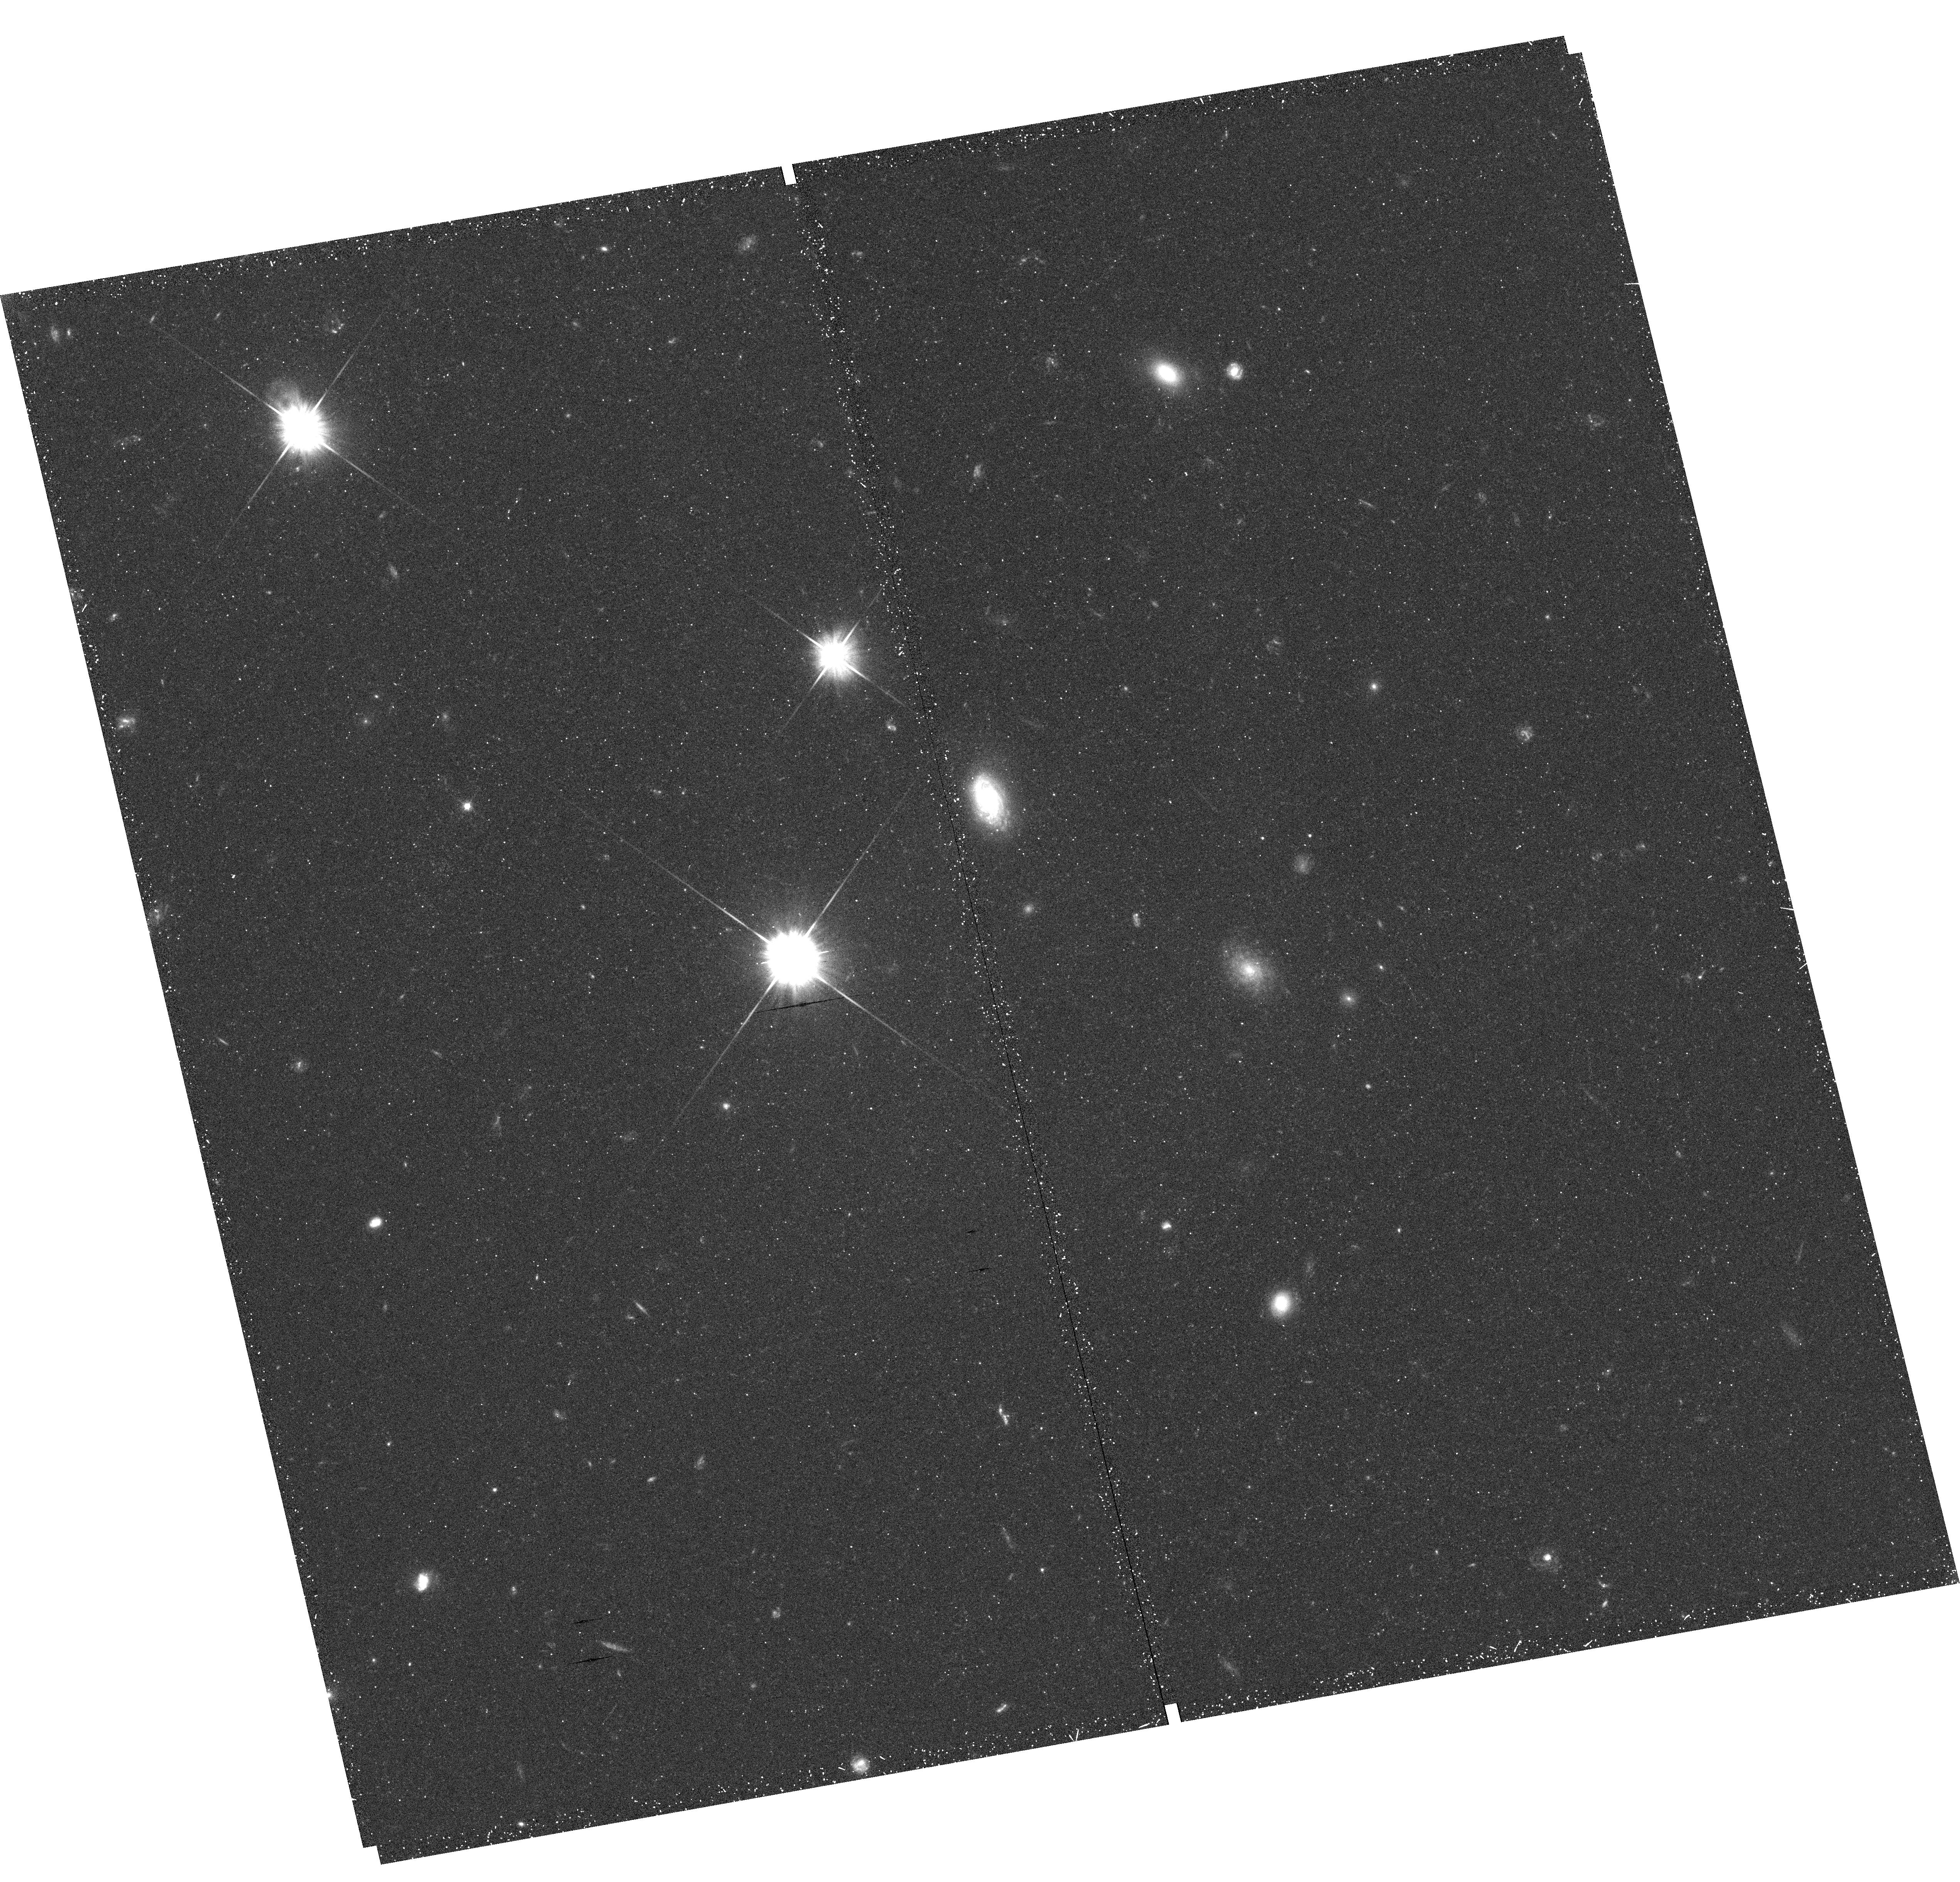
Target: NGC0253-HALOE4
Instrument: WFC3/UVIS
Filter: F606W
Exposure: 18 min
Observation ID: hst_12213_04_wfc3_uvis_f606w_ibit04

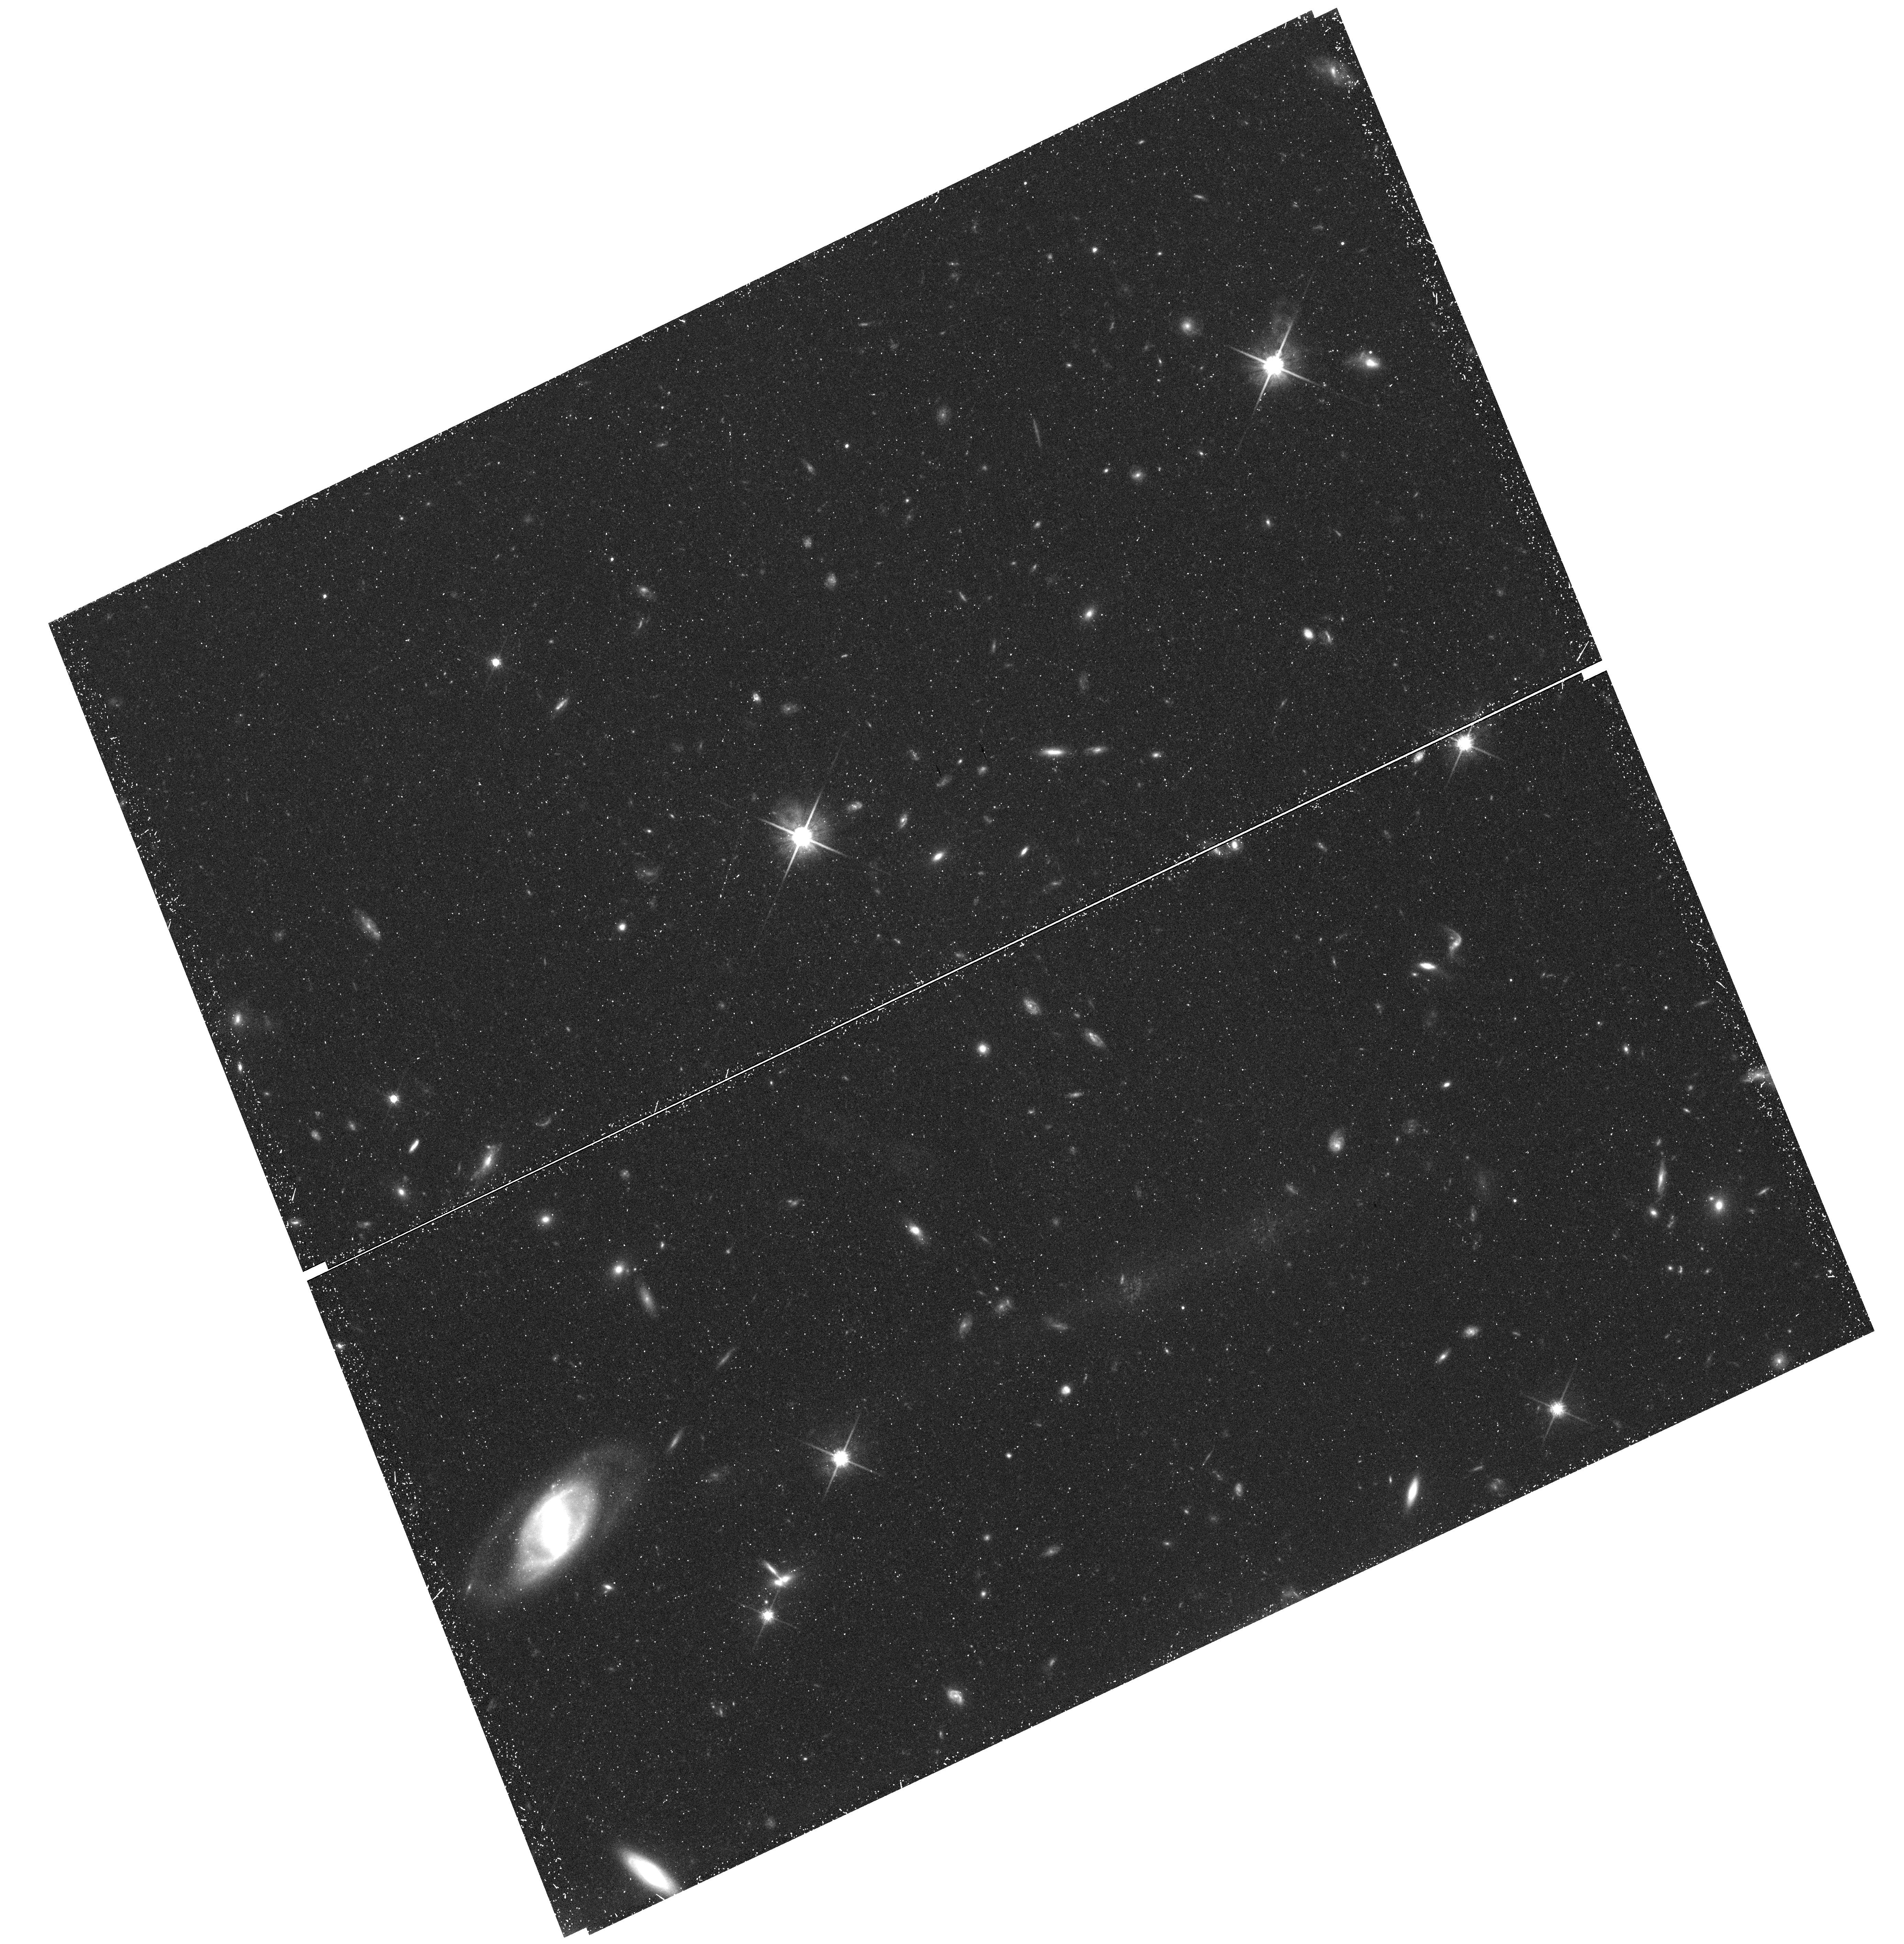
Target: field at RA 189.254°, Dec 26.111°
Instrument: WFC3/UVIS
Filter: F814W
Exposure: 50 min
Observation ID: hst_12213_21_wfc3_uvis_f814w_ibit21

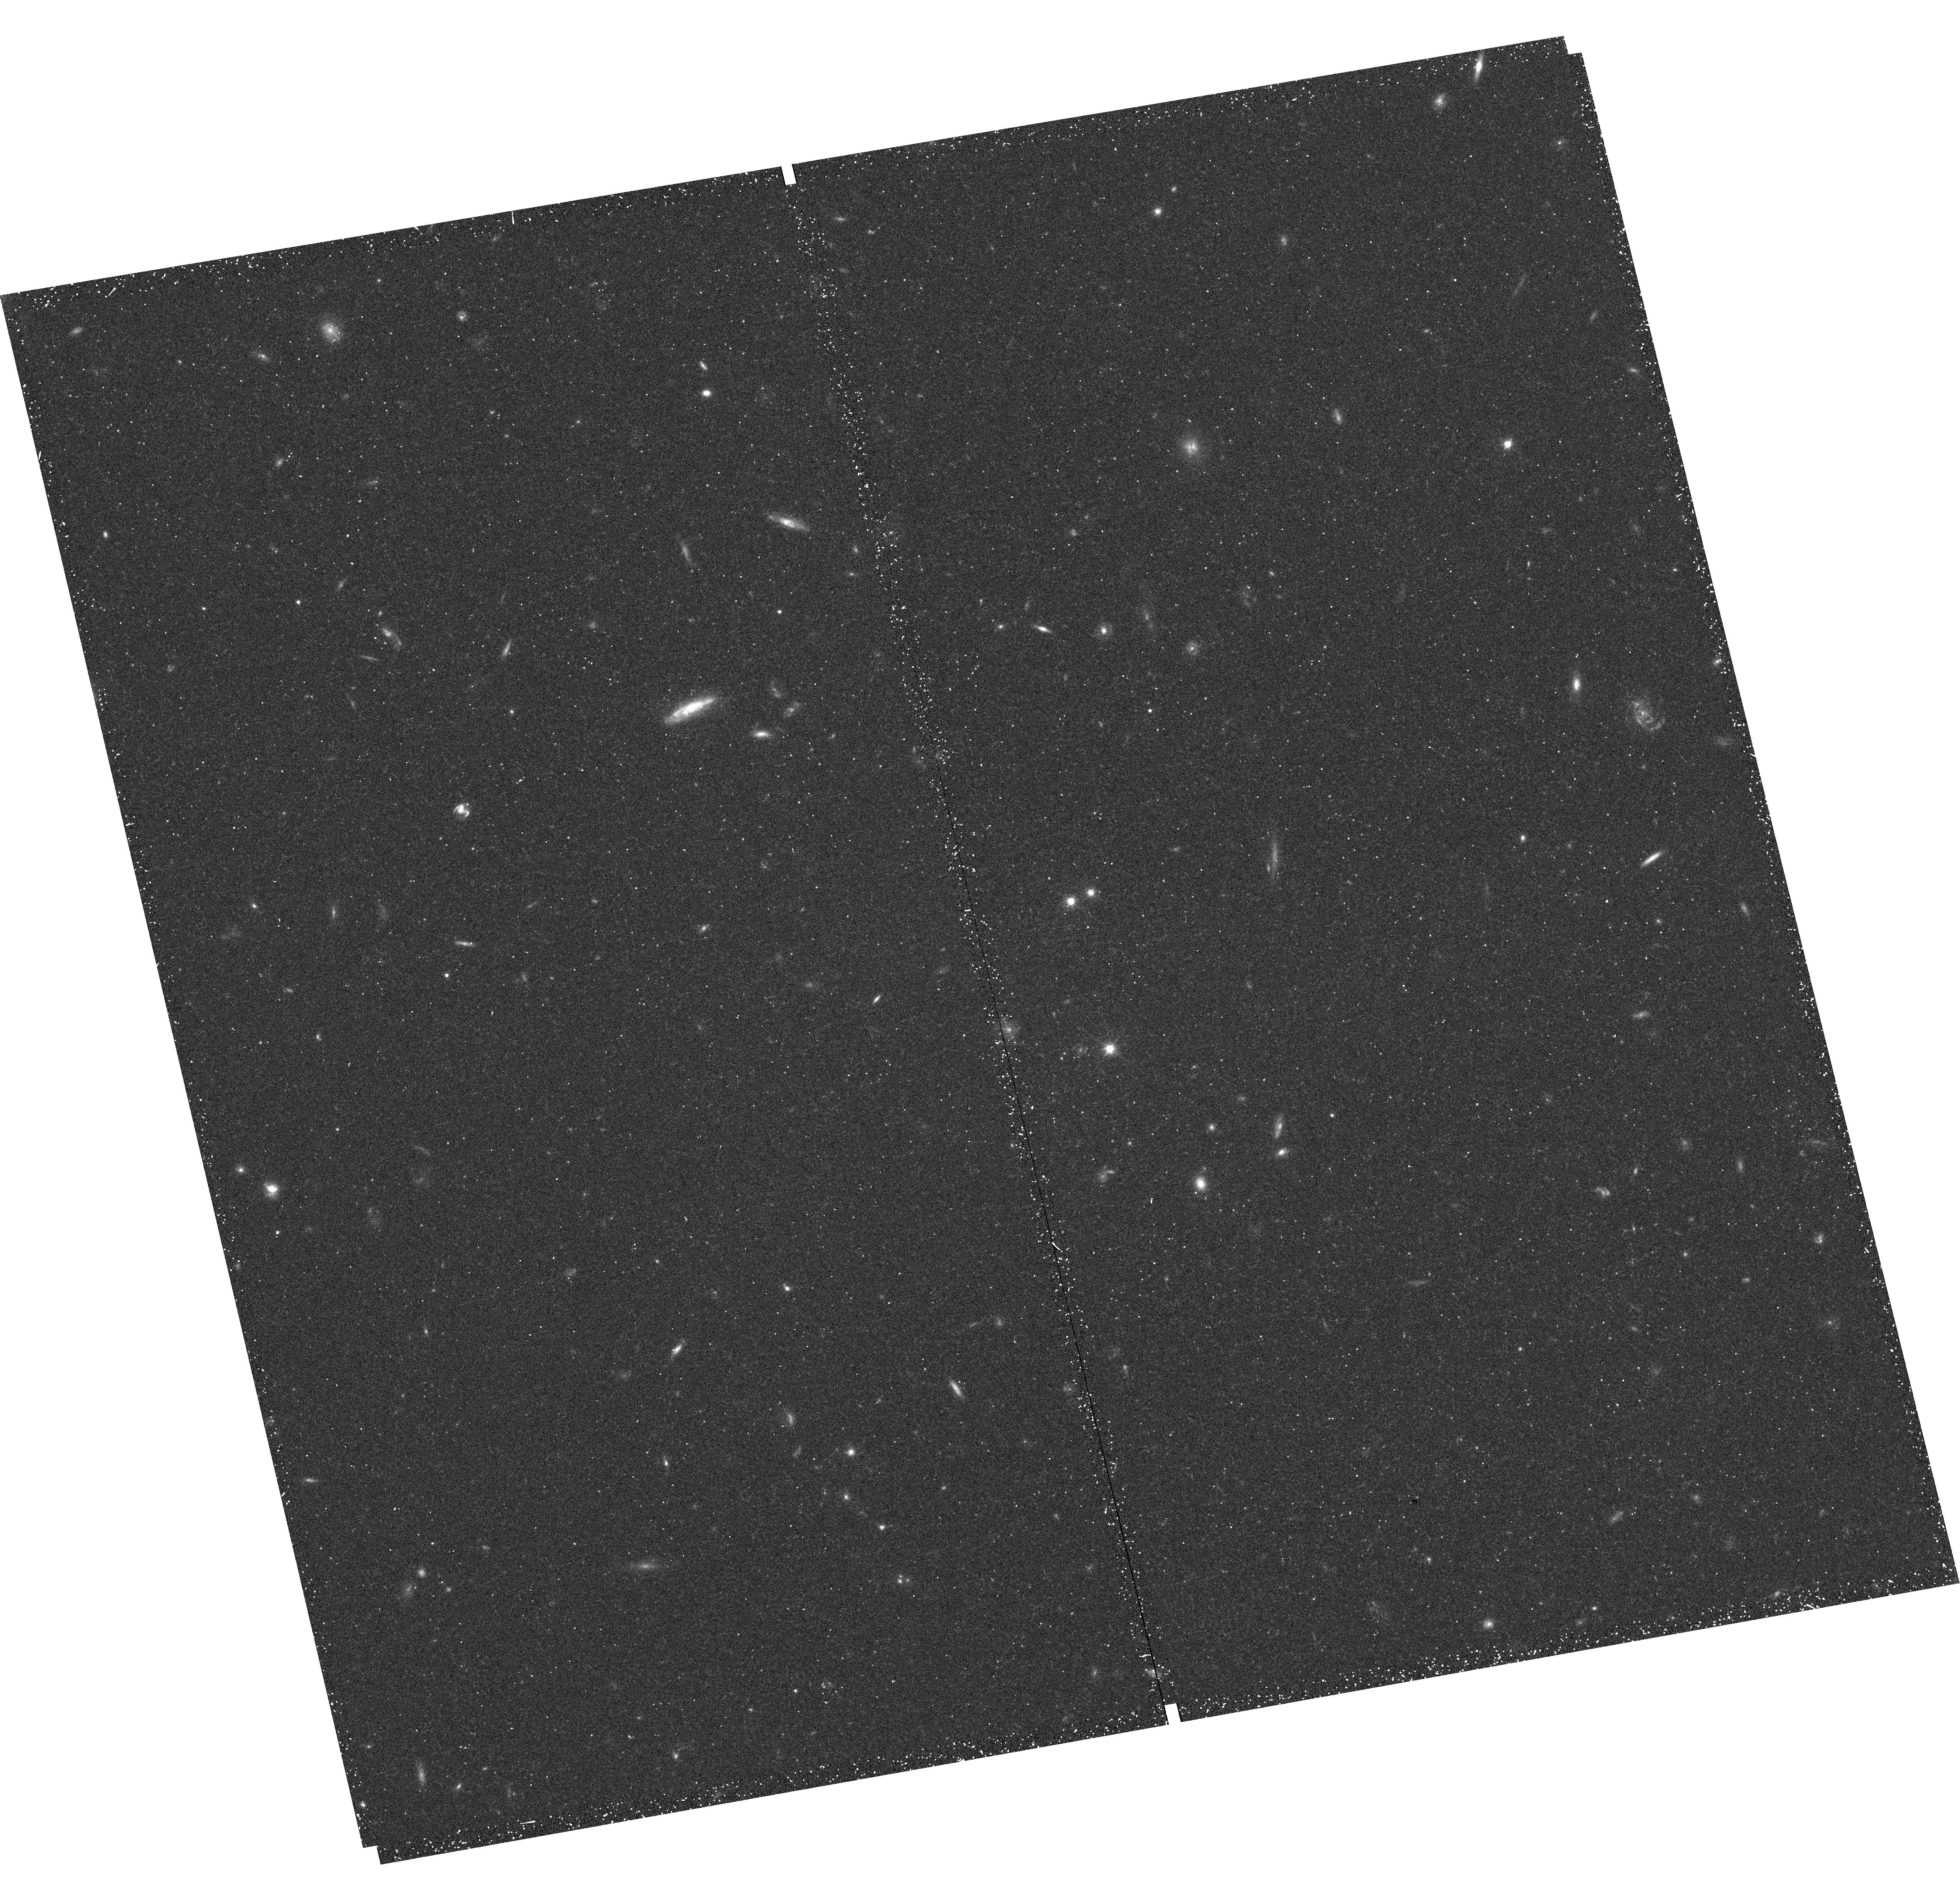
Target: NGC0253-HALOE2
Instrument: WFC3/UVIS
Filter: F814W
Exposure: 20 min
Observation ID: hst_12213_02_wfc3_uvis_f814w_ibit02

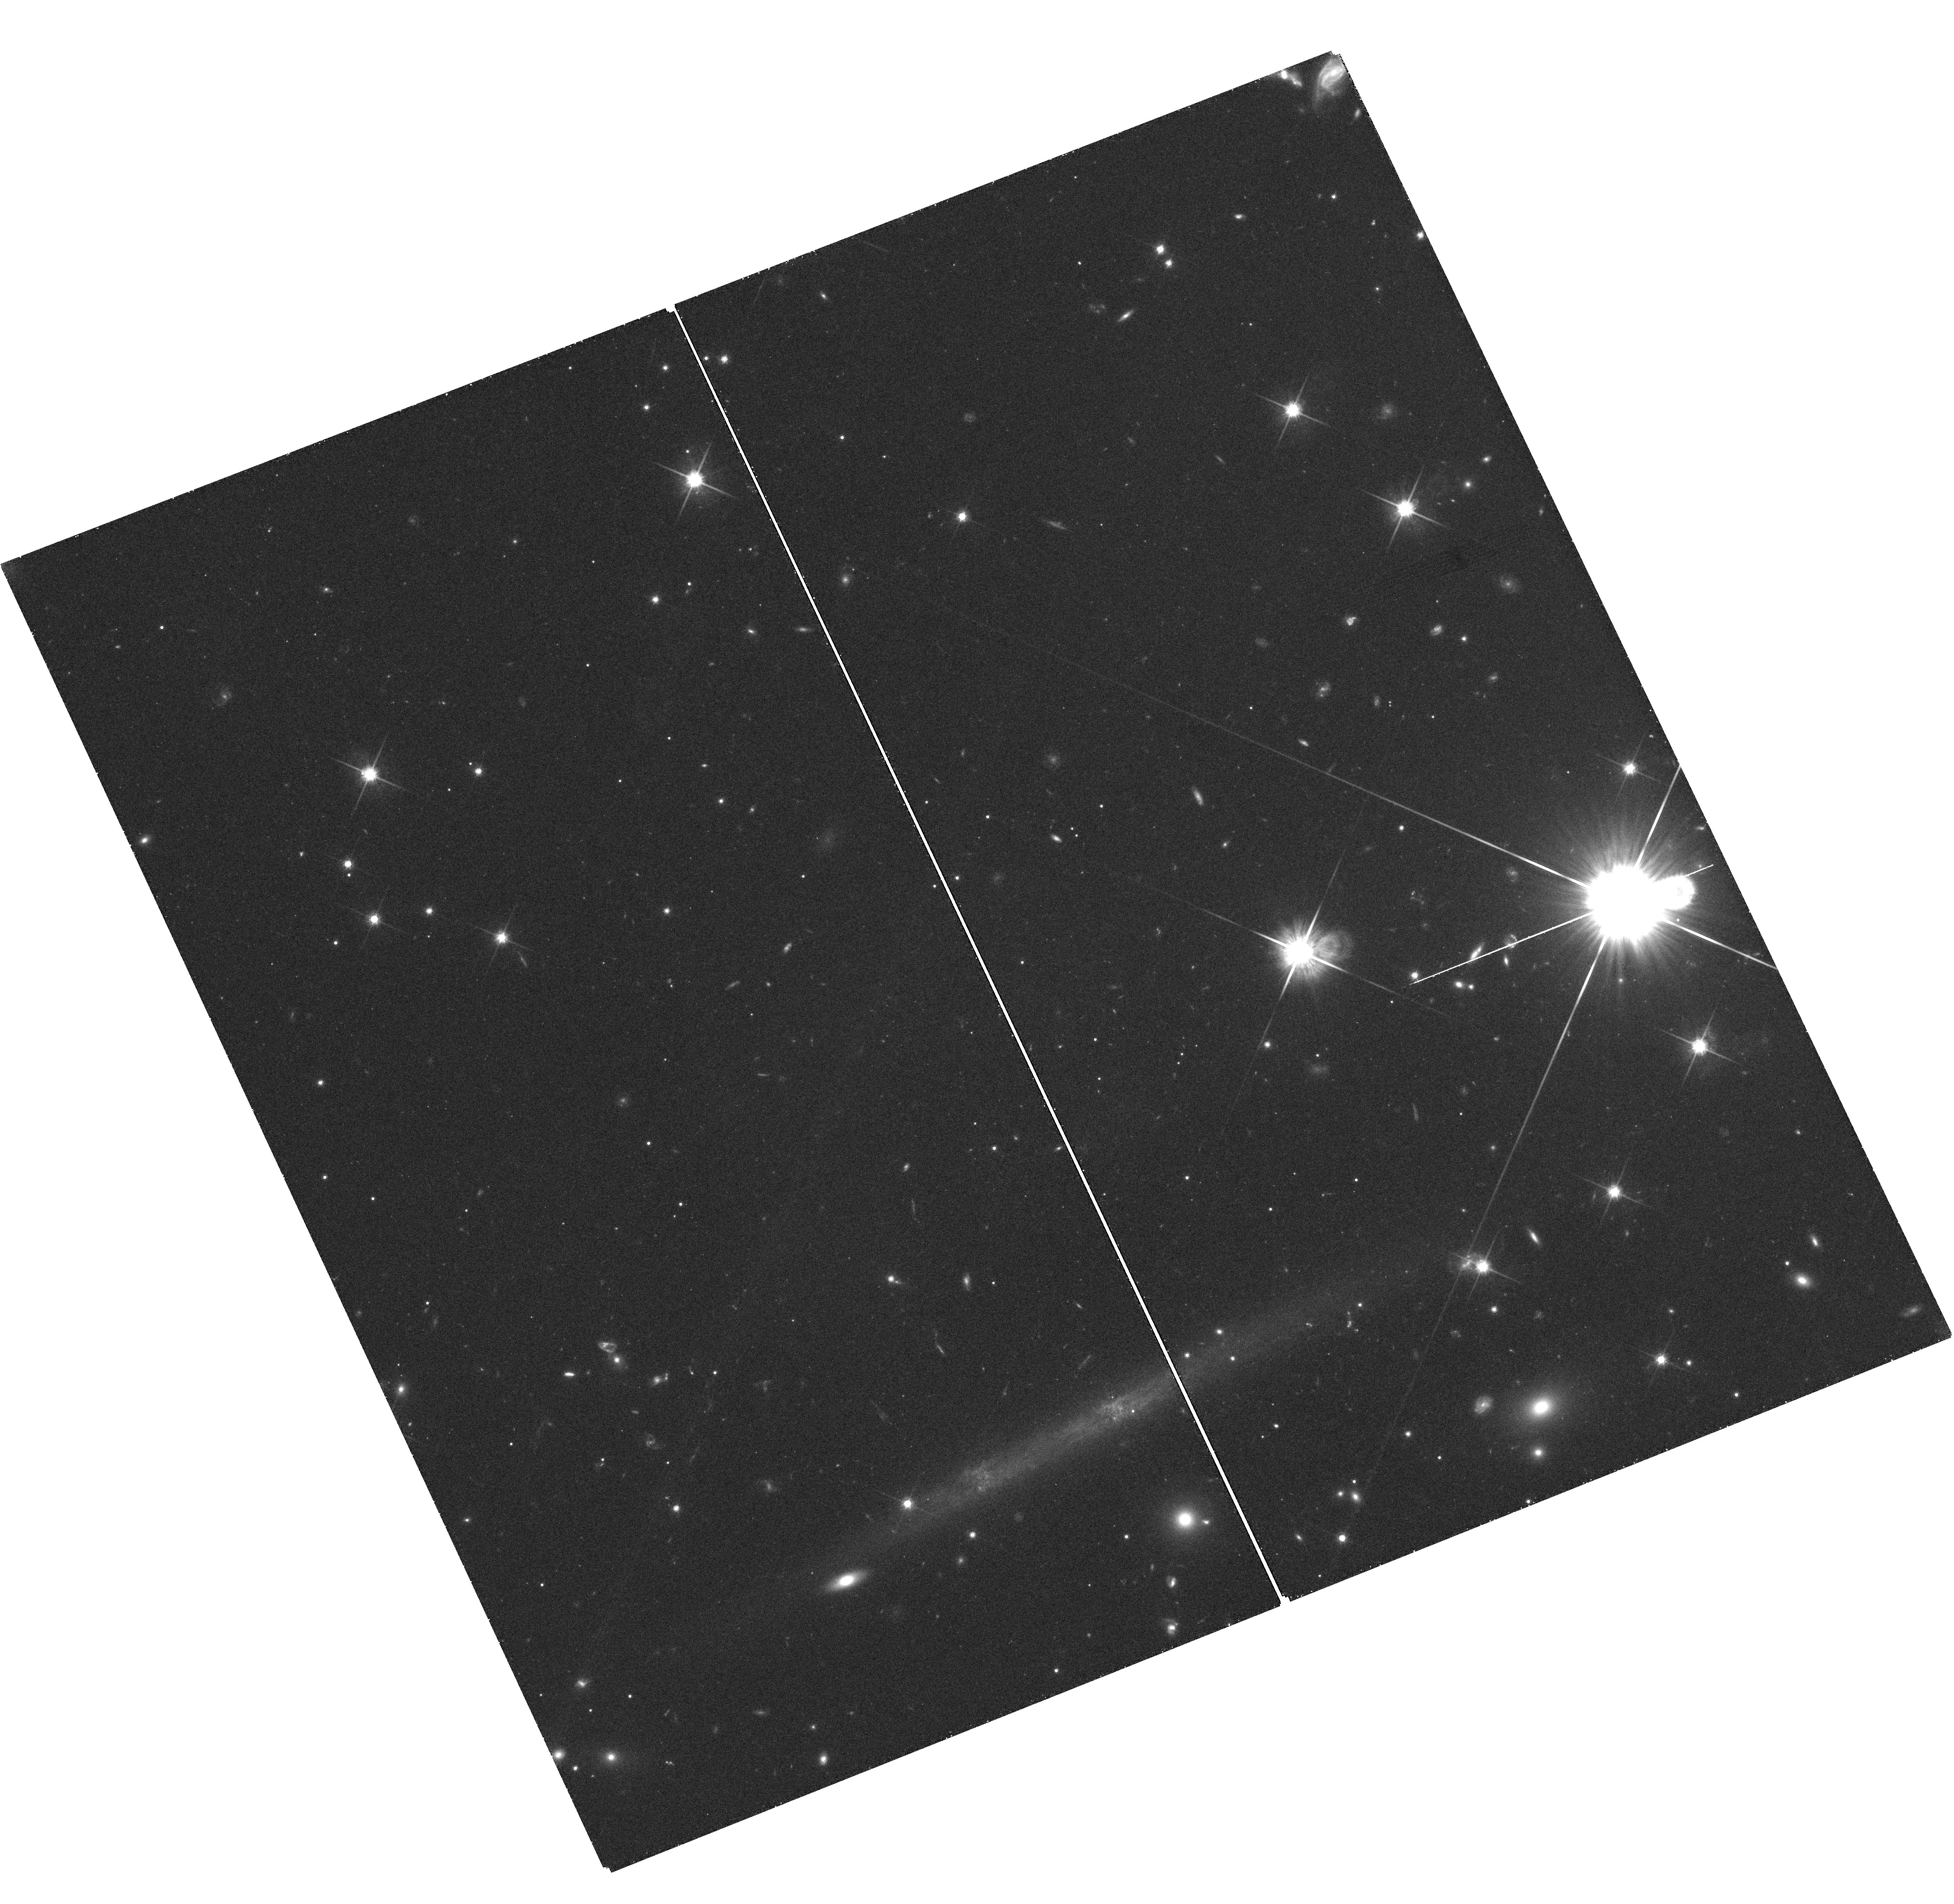
Target: NGC0891-HALOE1
Instrument: WFC3/UVIS
Filter: F814W
Exposure: 1.1 h
Observation ID: hst_12213_11_wfc3_uvis_f814w_ibit11

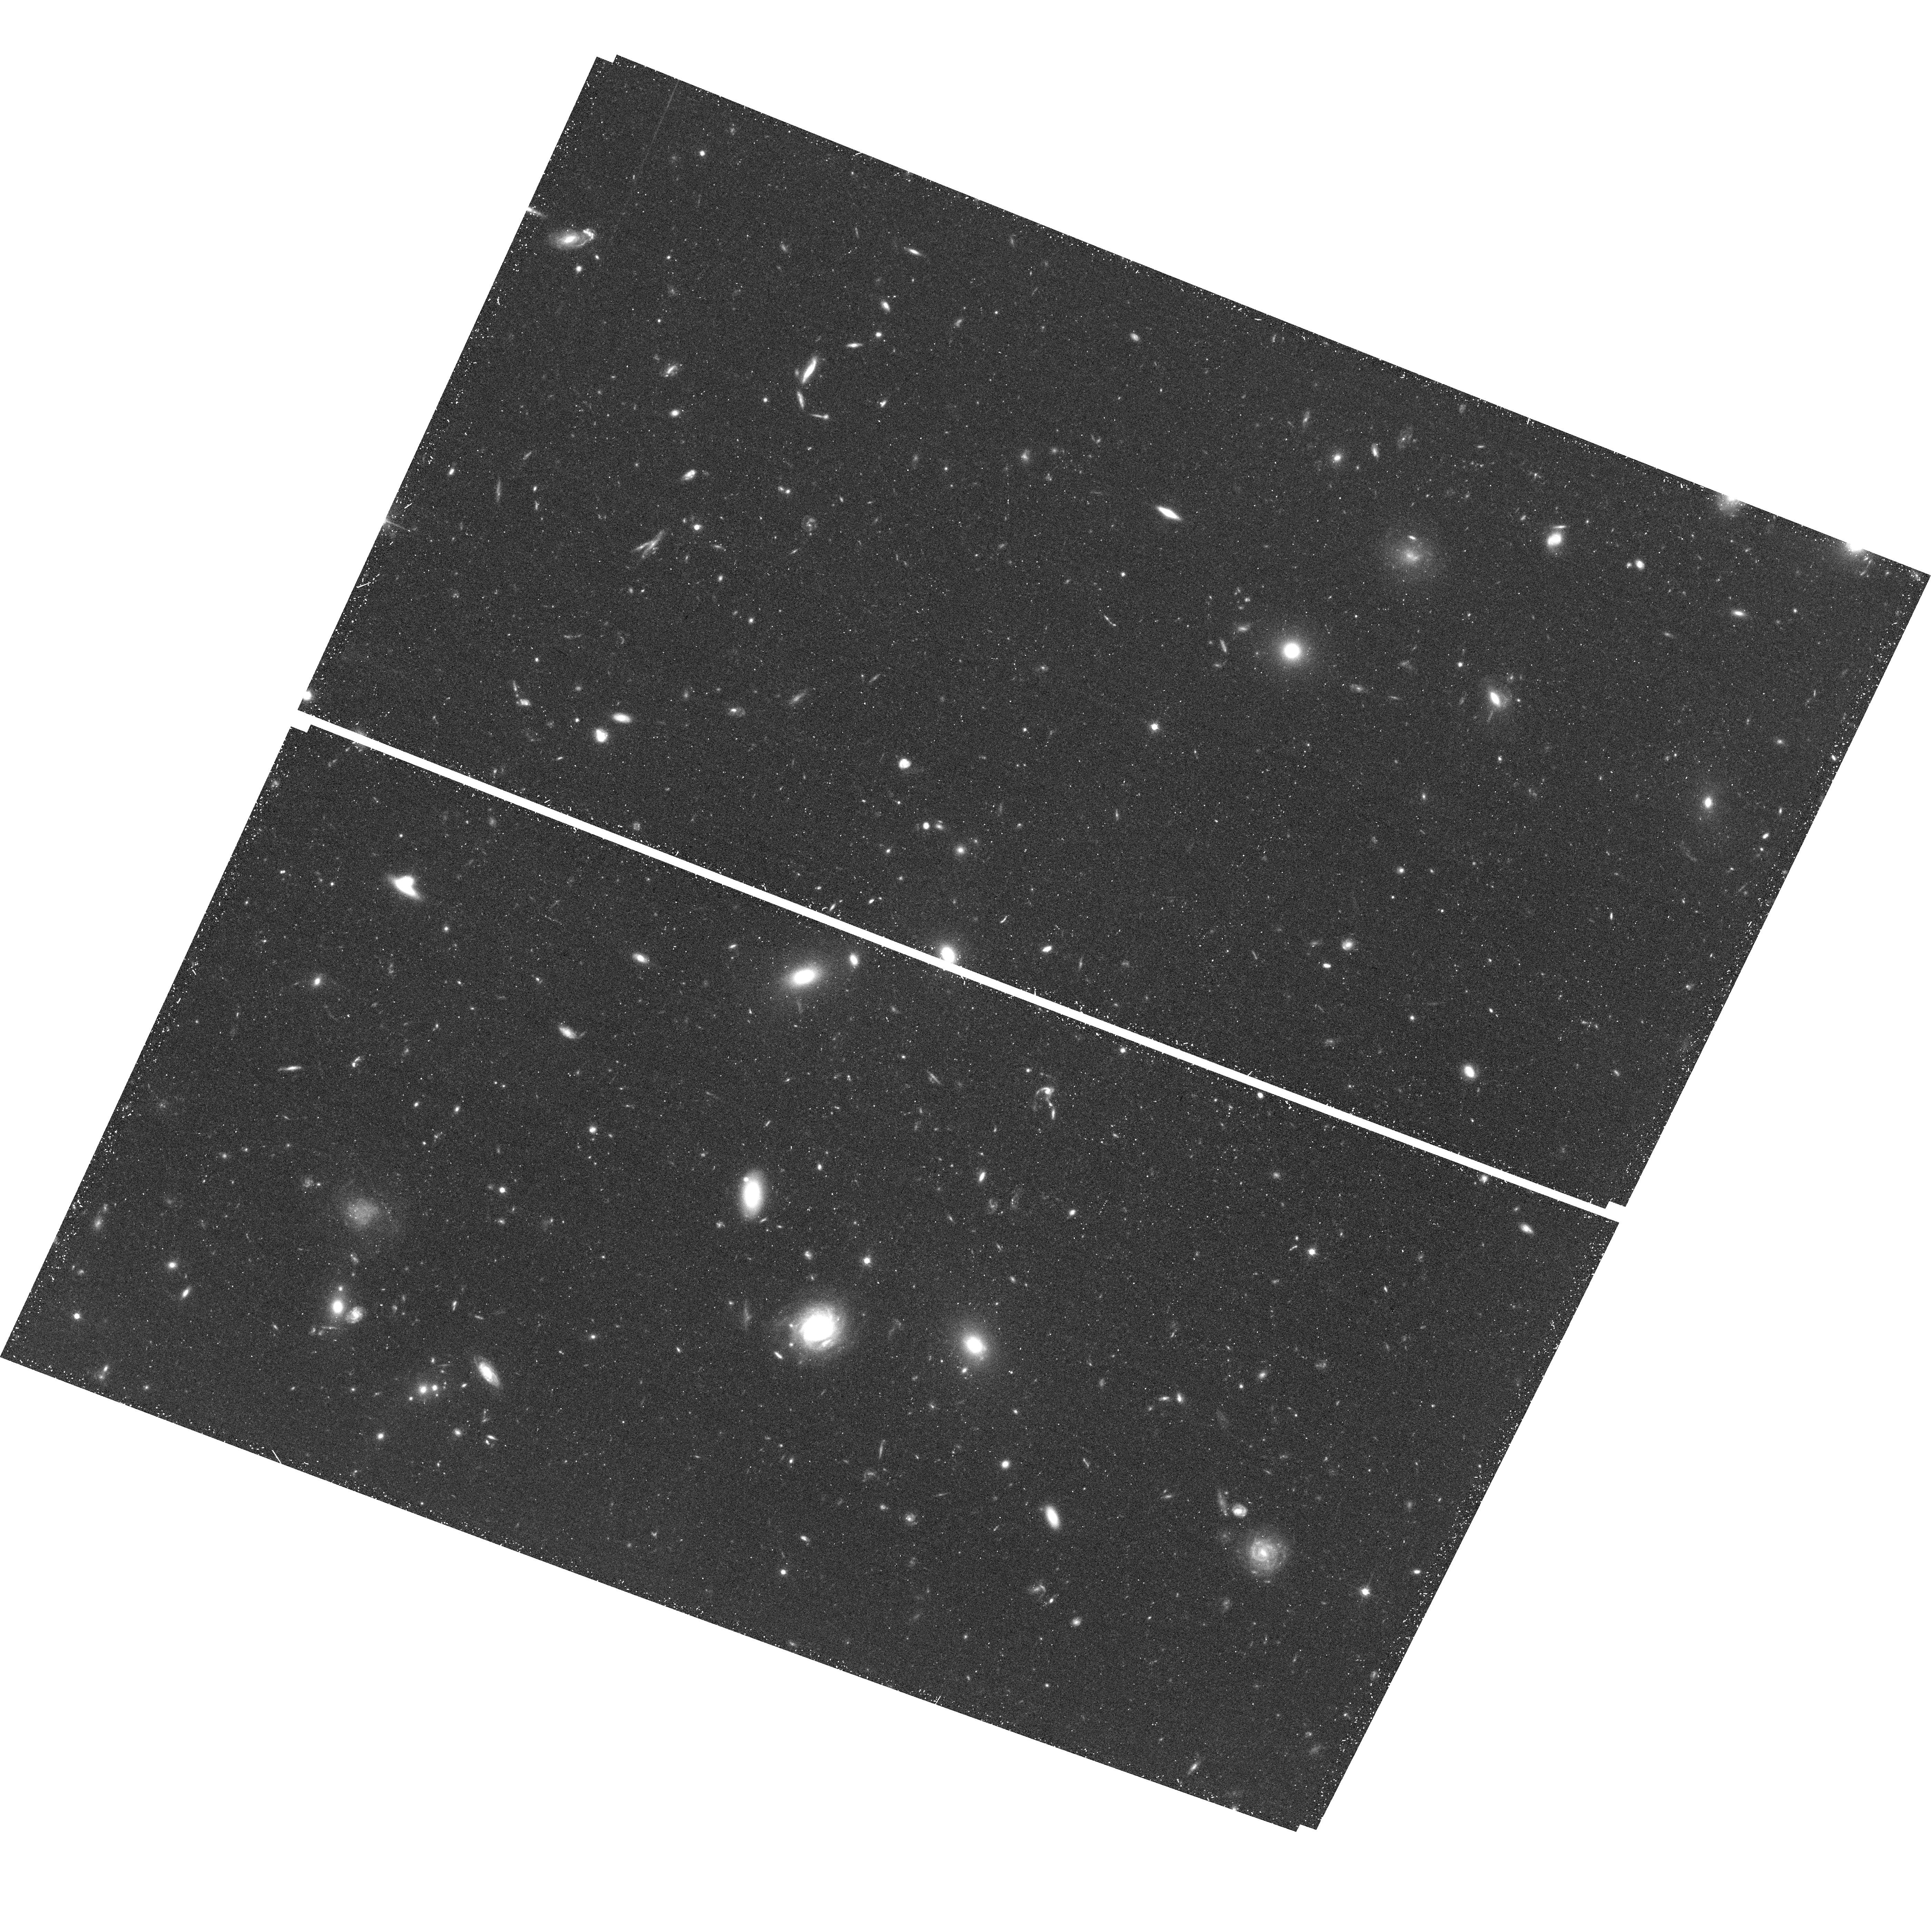
Target: NGC4565-HALOE1
Instrument: ACS/WFC
Filter: F814W
Exposure: 37 min
Observation ID: hst_12213_21_acs_wfc_f814w_jbit21

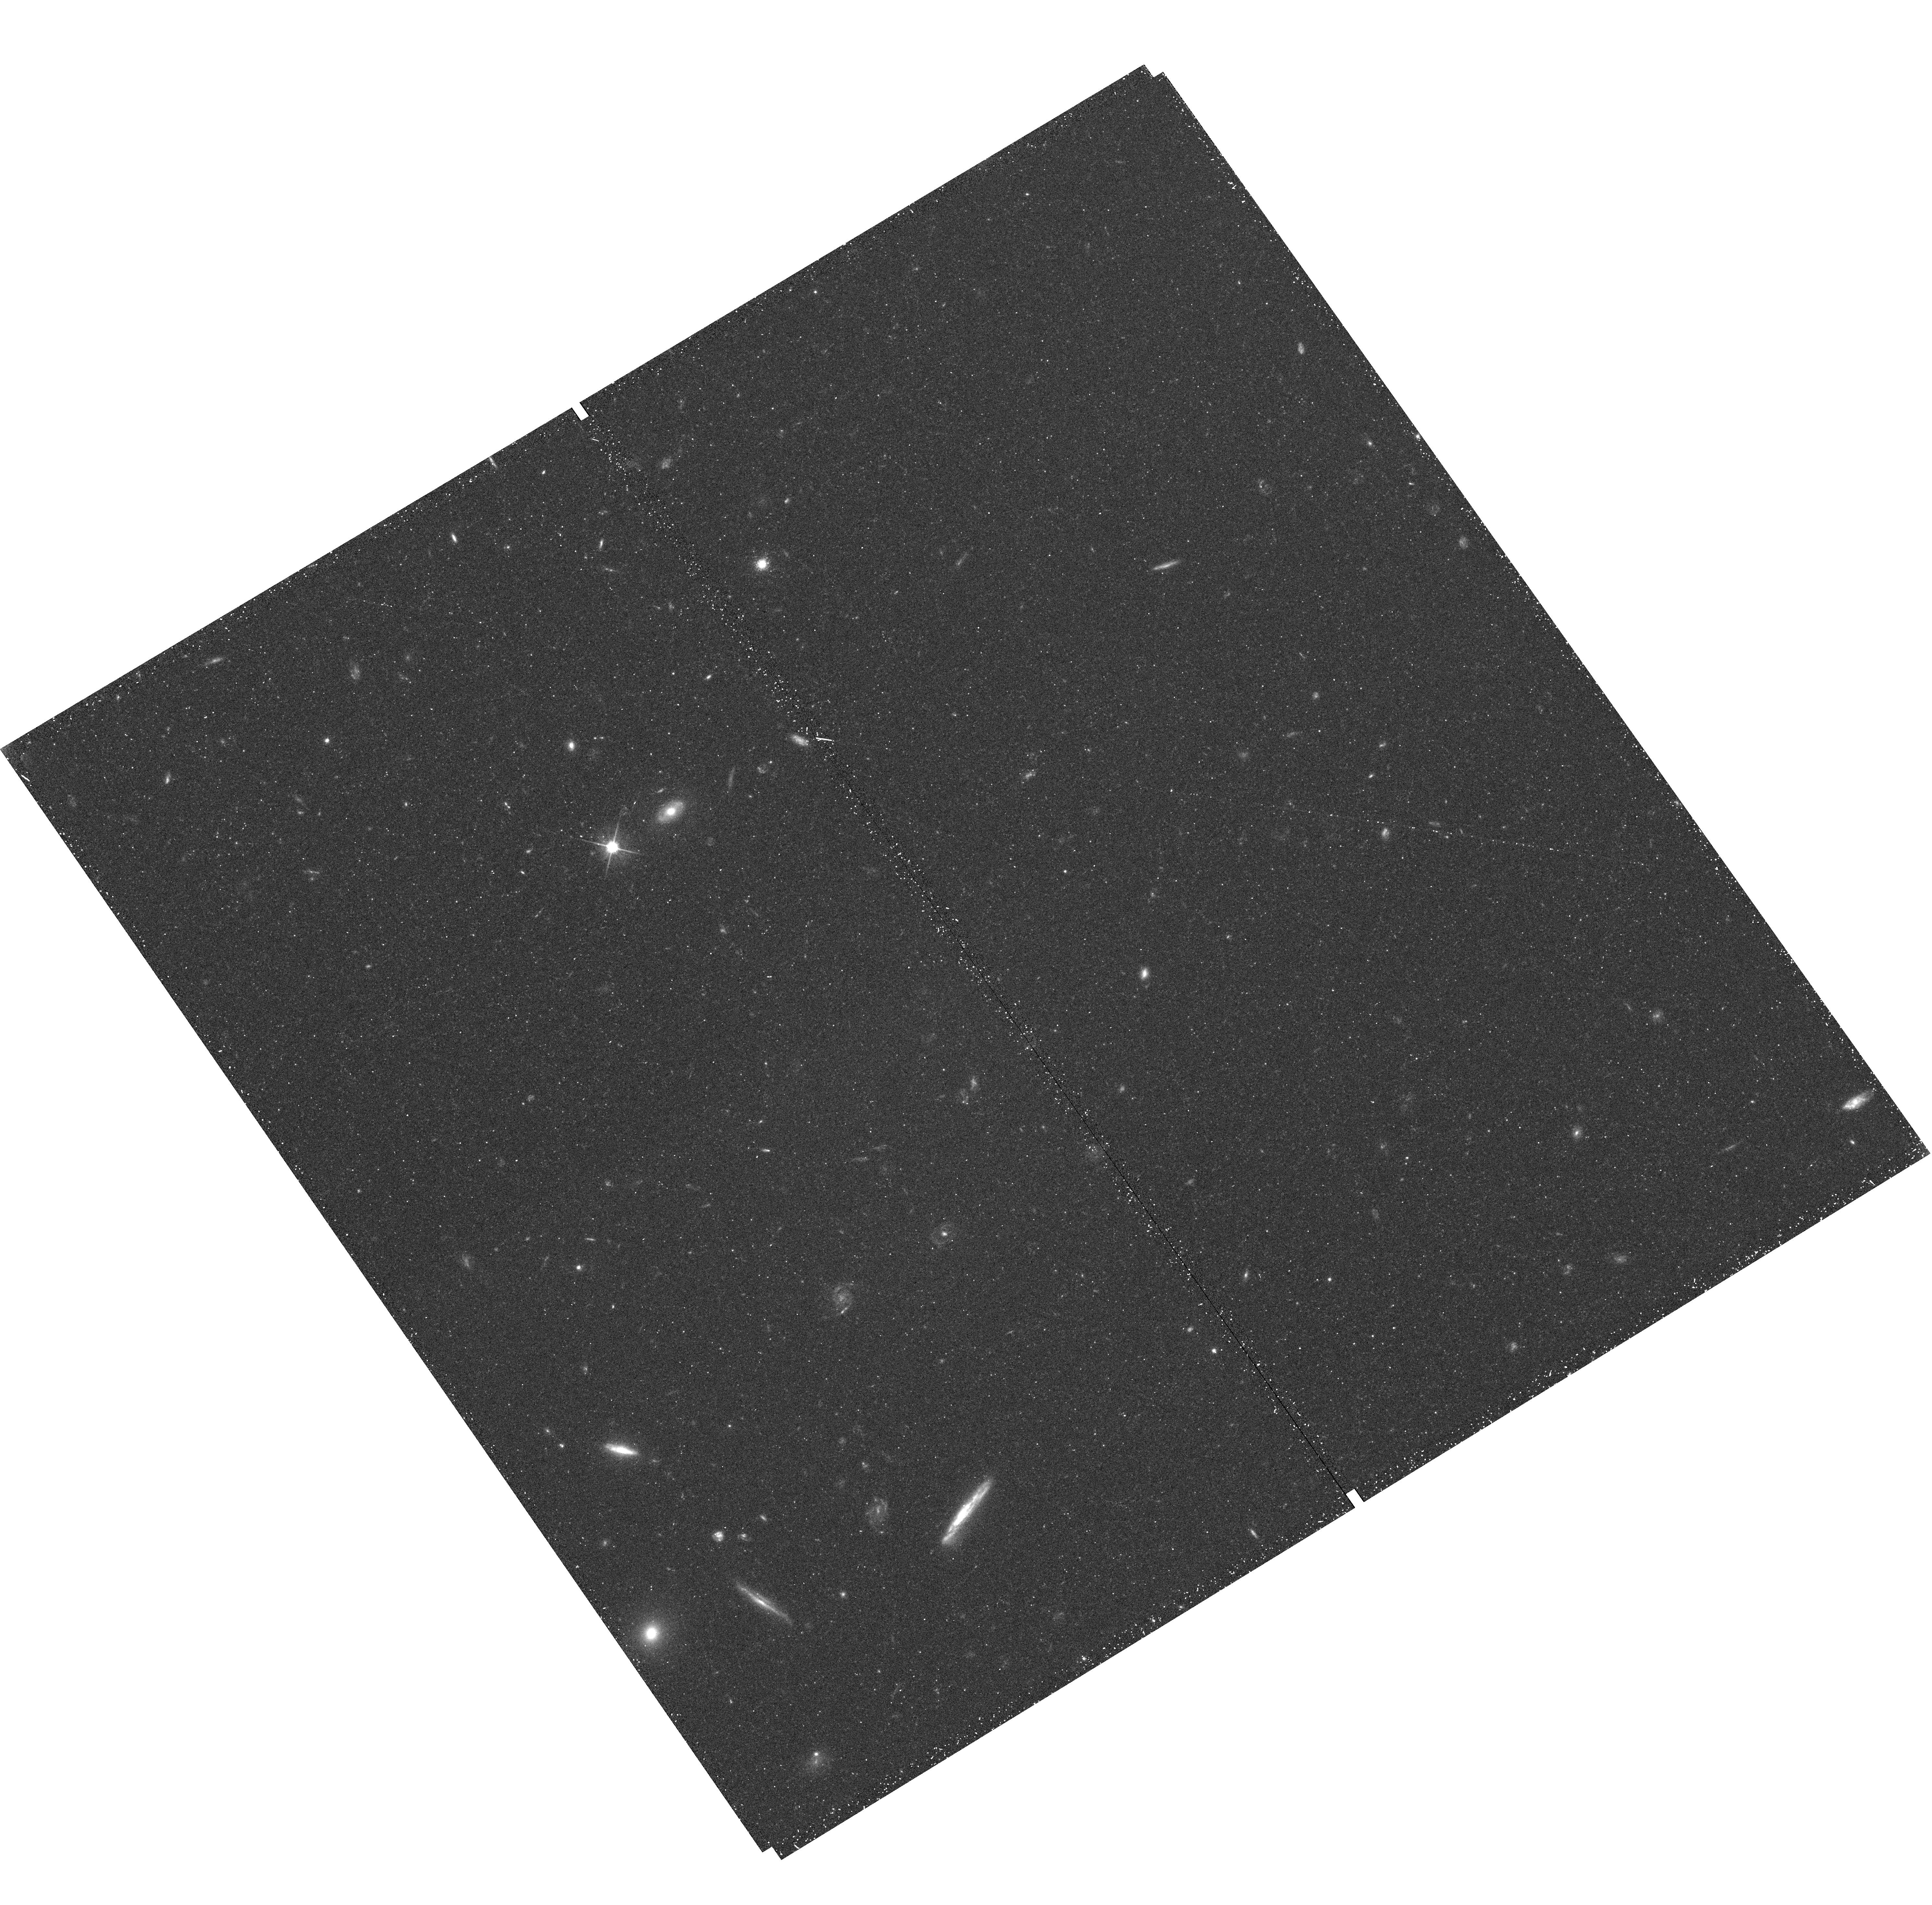
Target: NGC0253-HALOE1
Instrument: WFC3/UVIS
Filter: F606W
Exposure: 18 min
Observation ID: hst_12213_01_wfc3_uvis_f606w_ibit01

The Stellar Halo Profiles of Massive Disk Galaxies (PI: de Jong, Roelof S.)

Stellar halos surrounding massive galaxies are of prime interest in hierarchical galaxy formation models: most of the halo is formed by the very early accretion of small, metal poor satellite galaxies each with their independent evolution history. As such, halos contain the fossil remnants of the earliest star formation and accretion phases of a galaxy in formation. The resulting size, shape, age, and metallicity of stellar halos provide therefore a direct test of the basic ingredients (reionization, feedback from star formation, density fluctuation power spectrum) of hierarchical galaxy formation models. In our GHOSTS survey we have sampled the principle axes of a sample of 11 nearby galaxies with Vrot>100 km/s. Our detection of resolved stellar halo populations ~1.5 mag below the tip of the Red Giant Branch has revealed halos that extend as far as 30 kpc around the most massive galaxies in our sample. Those extended stellar halos seem more compact than current model predictions, they have unexpectedly high metallicity up to the last detected point, and have a luminosity that is more closely related to the bulge luminosity than to the galaxy mass. We propose to extend the light profiles of 4 massive galaxies with a range in bulge-to-disk ratio to the background limit at ~70 kpc. This will enable us to: - confirm the stellar halo shape (compactness) and assess with confidence any conflict with models using these very extended and accurate halo profile characterizations; - establish whether stellar envelopes beyond 30 kpc are still morphologically connected to inner bulges, or whether a break occurs at larger radii revealing a distinct new component; - determine whether every massive galaxy has an old, metal-poor halo at large radius like the Milky Way and M31; if not, constrain for the first time the range of stellar metallicity gradients in extended stellar halos.